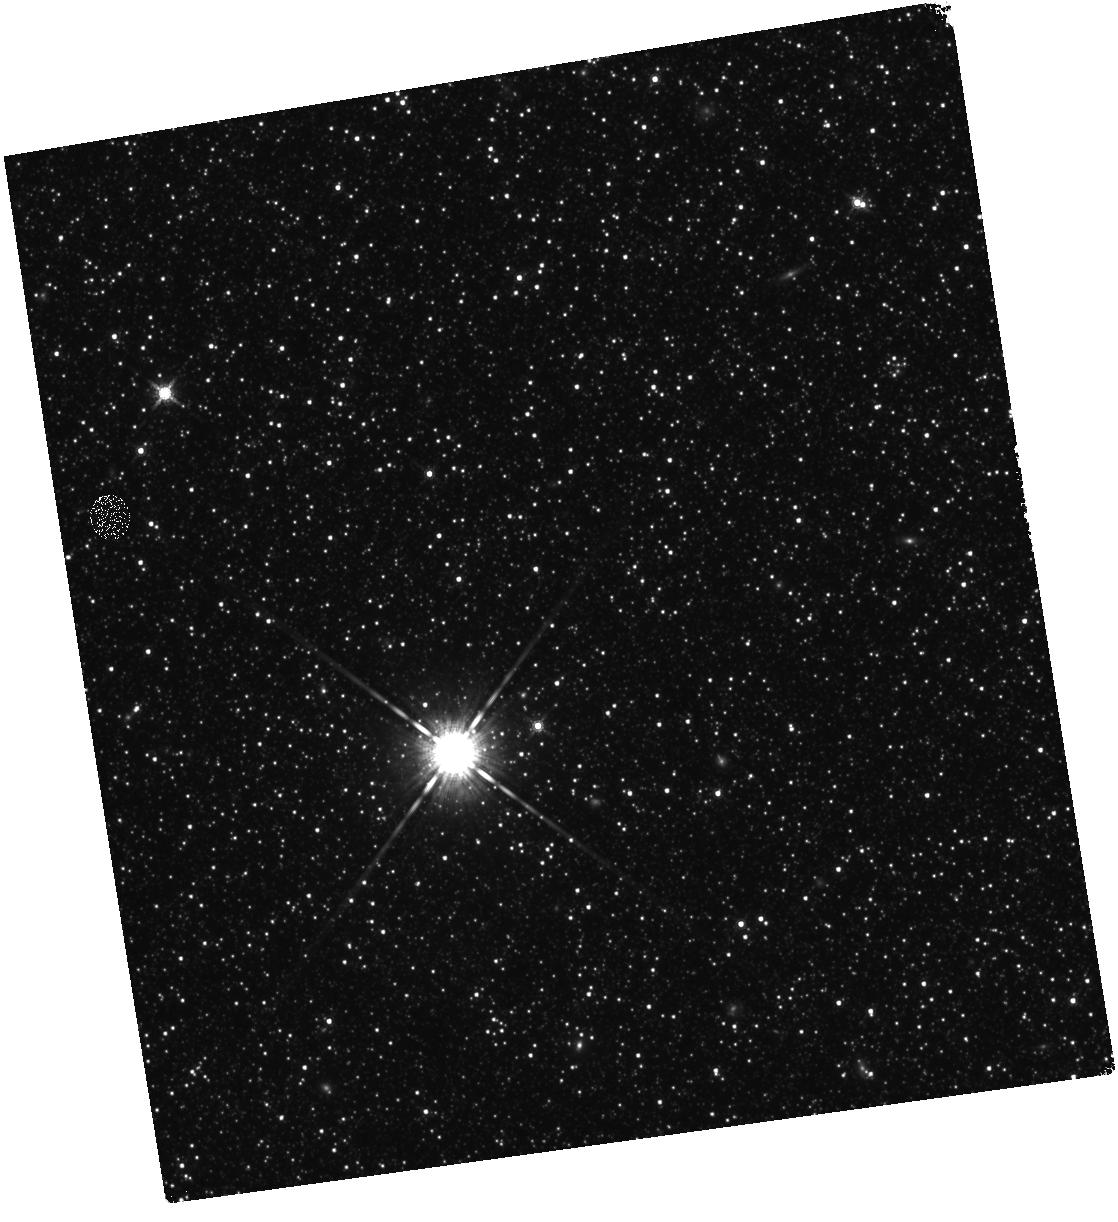
Target: M31-B18-F07-IR
Instrument: WFC3/IR
Filter: F160W
Exposure: 28 min
Observation ID: hst_12108_07_wfc3_ir_f160w_ibfj07

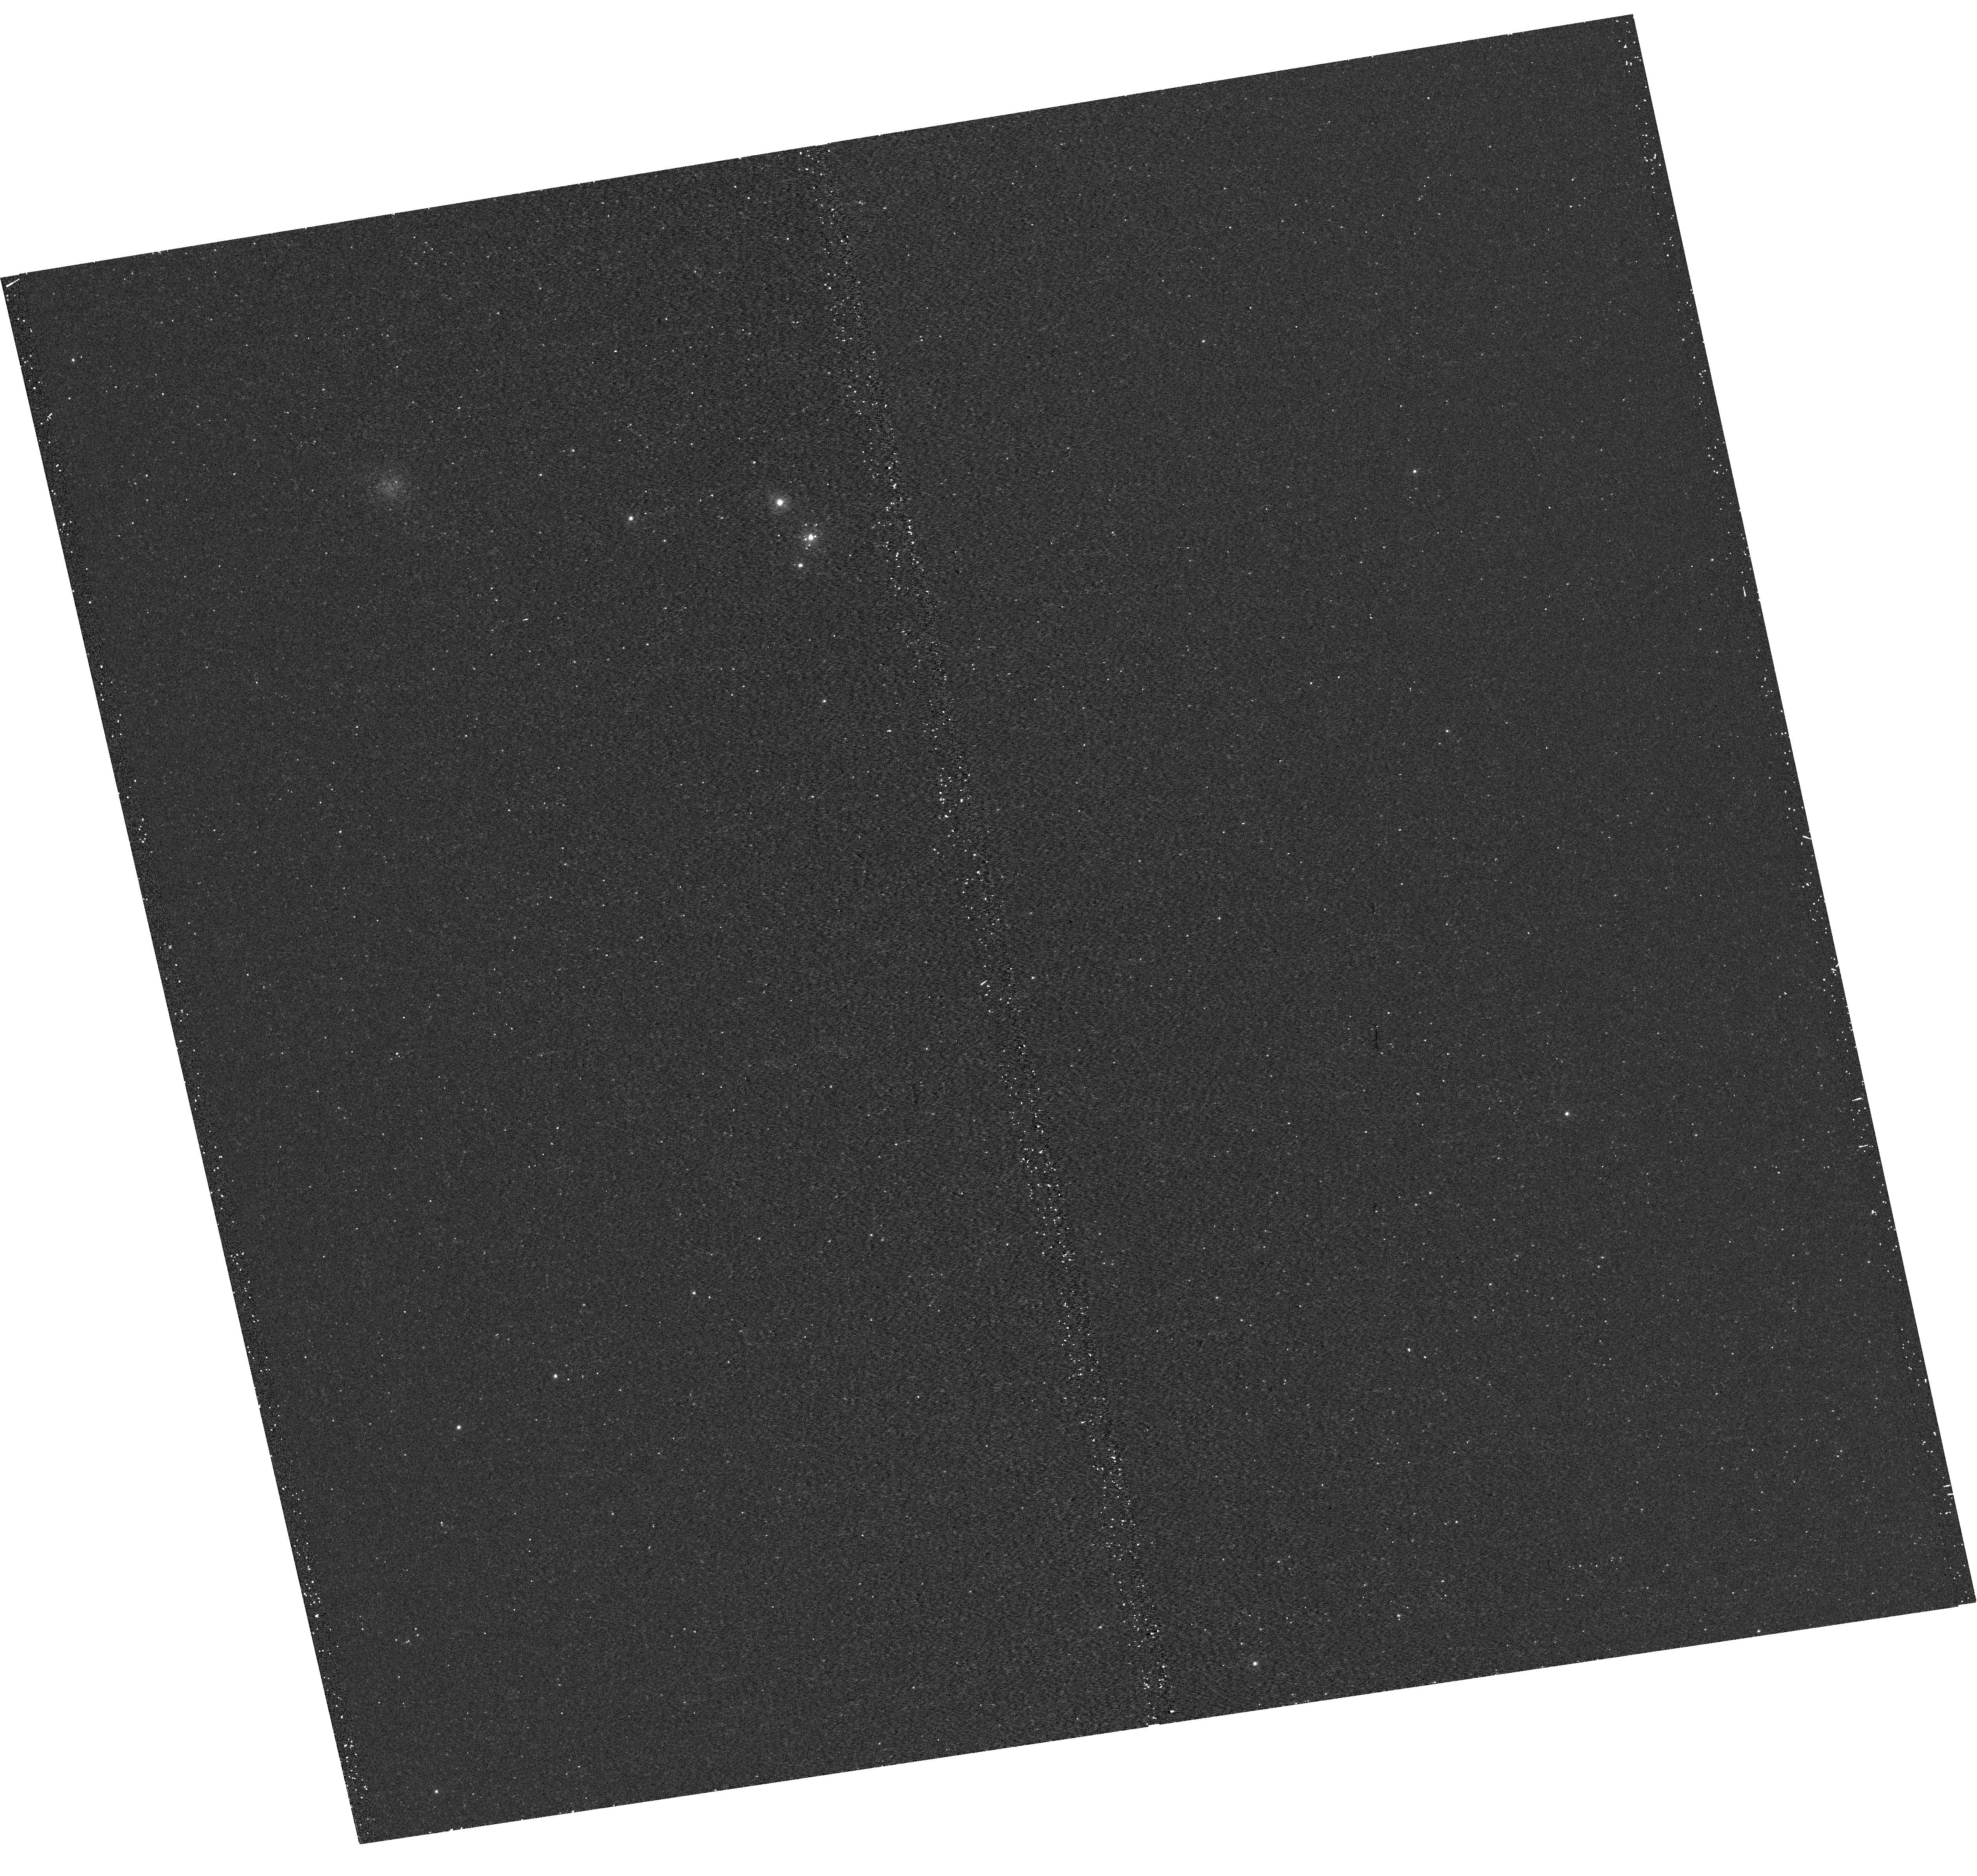
Target: M31-B18-F06-UVIS
Instrument: WFC3/UVIS
Filter: F275W
Exposure: 15 min
Observation ID: hst_12108_06_wfc3_uvis_f275w_ibfj06

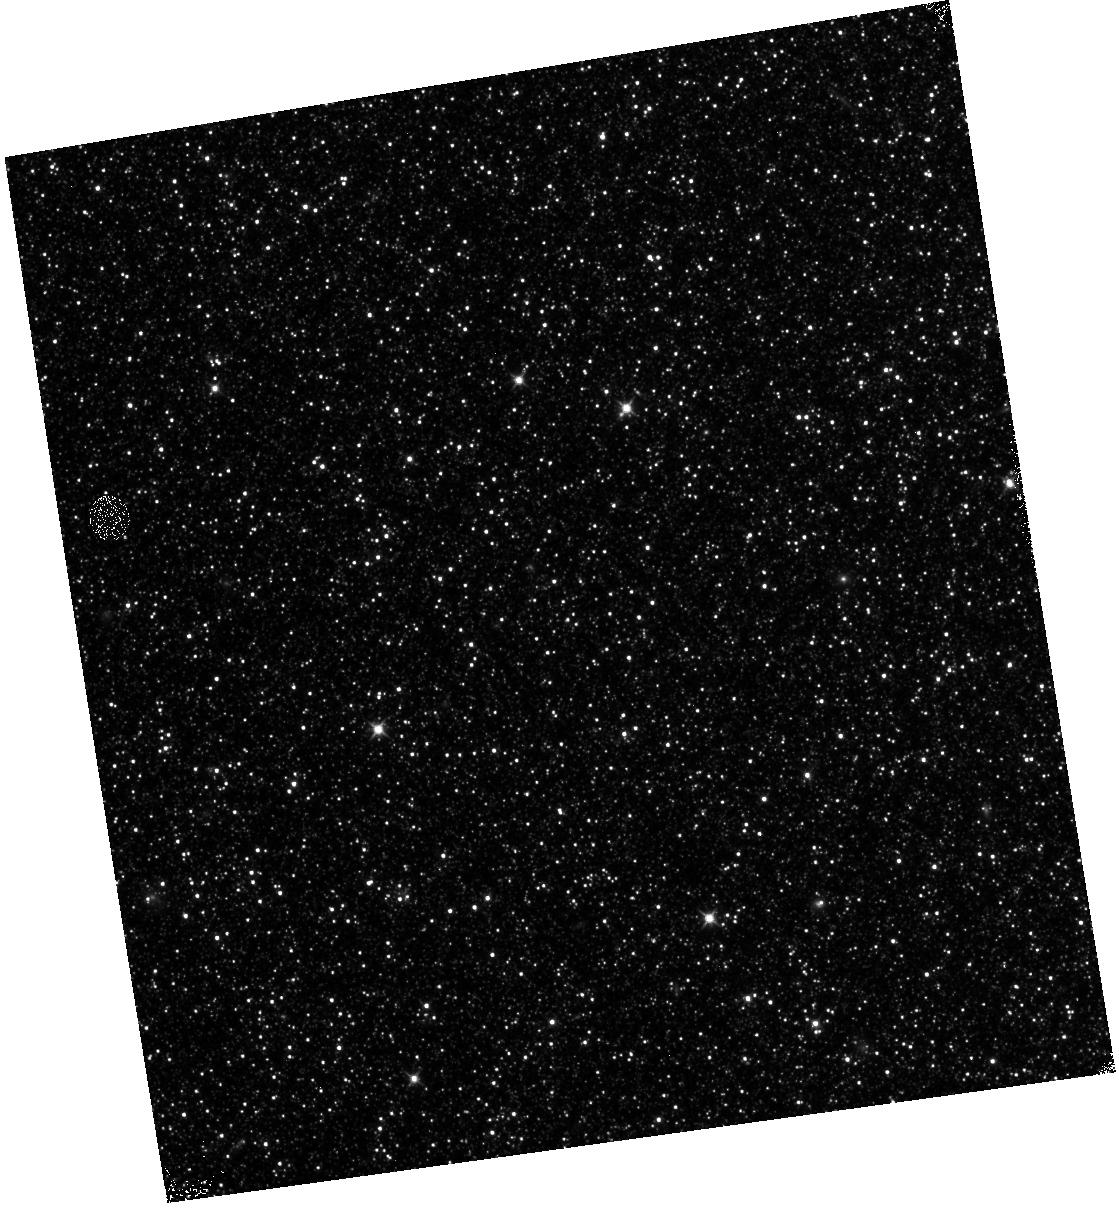
Target: M31-B18-F14-IR
Instrument: WFC3/IR
Filter: F110W
Exposure: 13 min
Observation ID: hst_12108_14_wfc3_ir_f110w_ibfj14

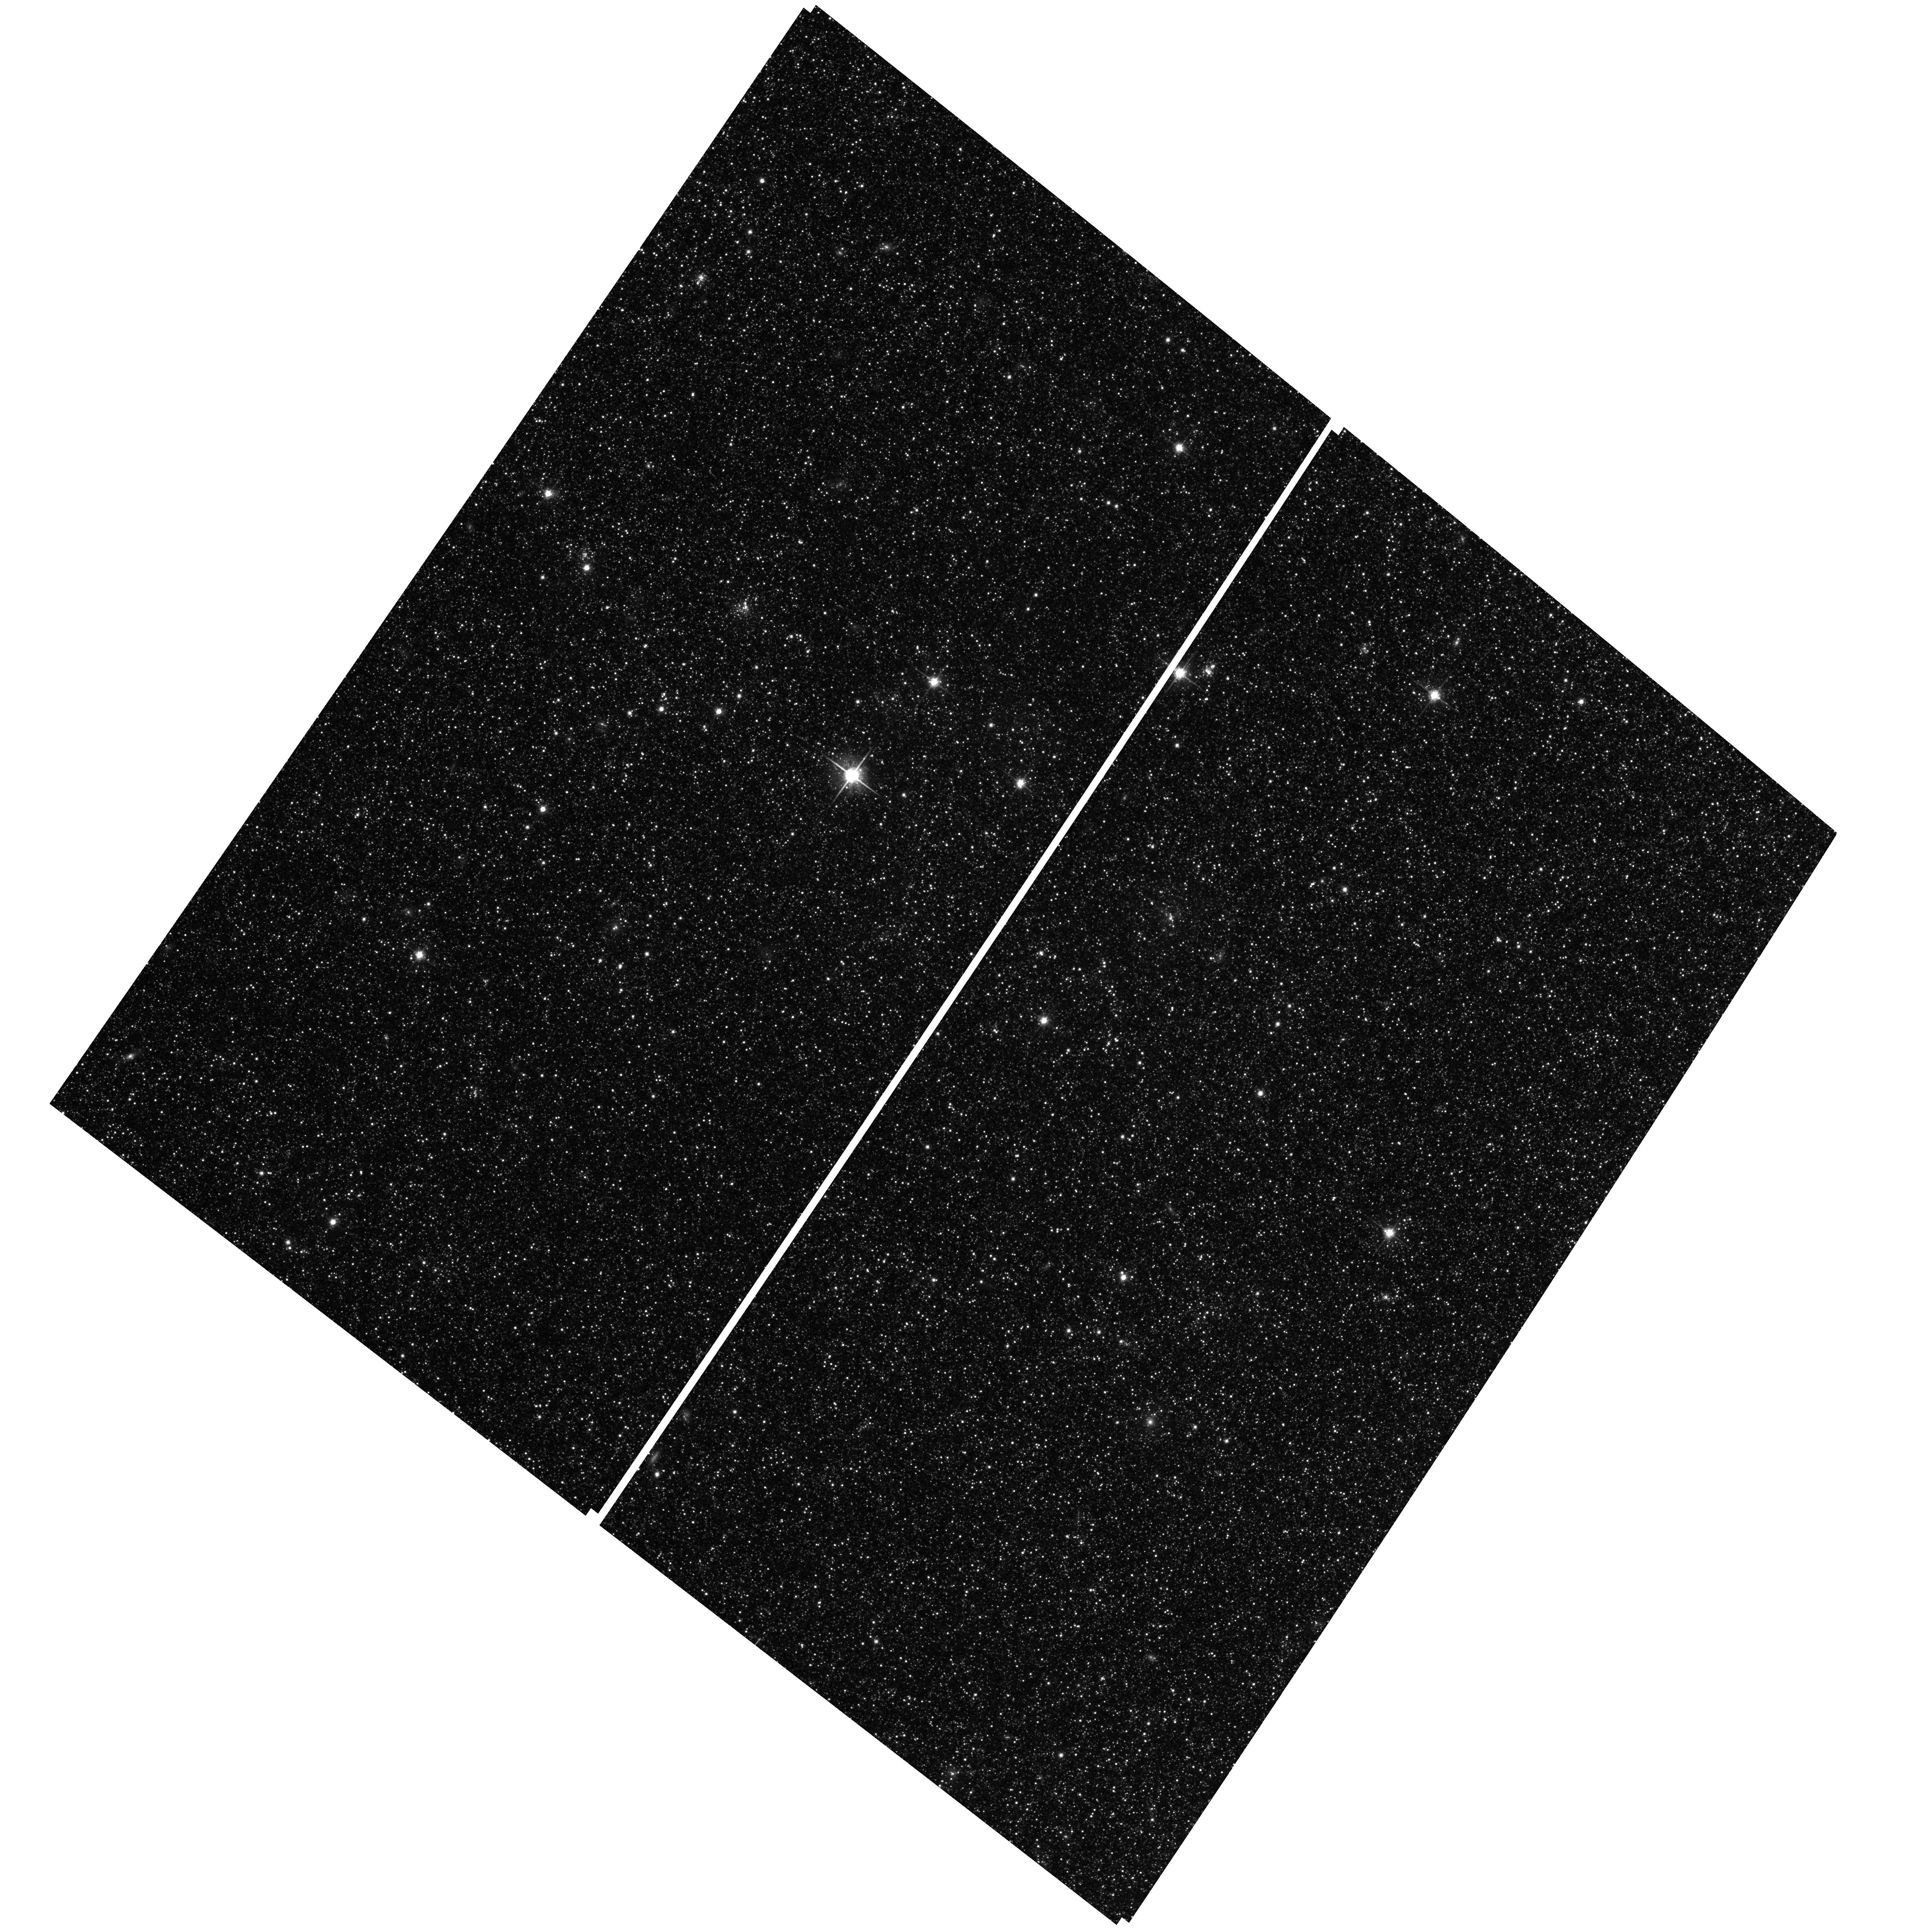
Target: M31-B18-F03-WFC
Instrument: ACS/WFC
Filter: F814W
Exposure: 25 min
Observation ID: hst_12108_06_acs_wfc_f814w_jbfj06

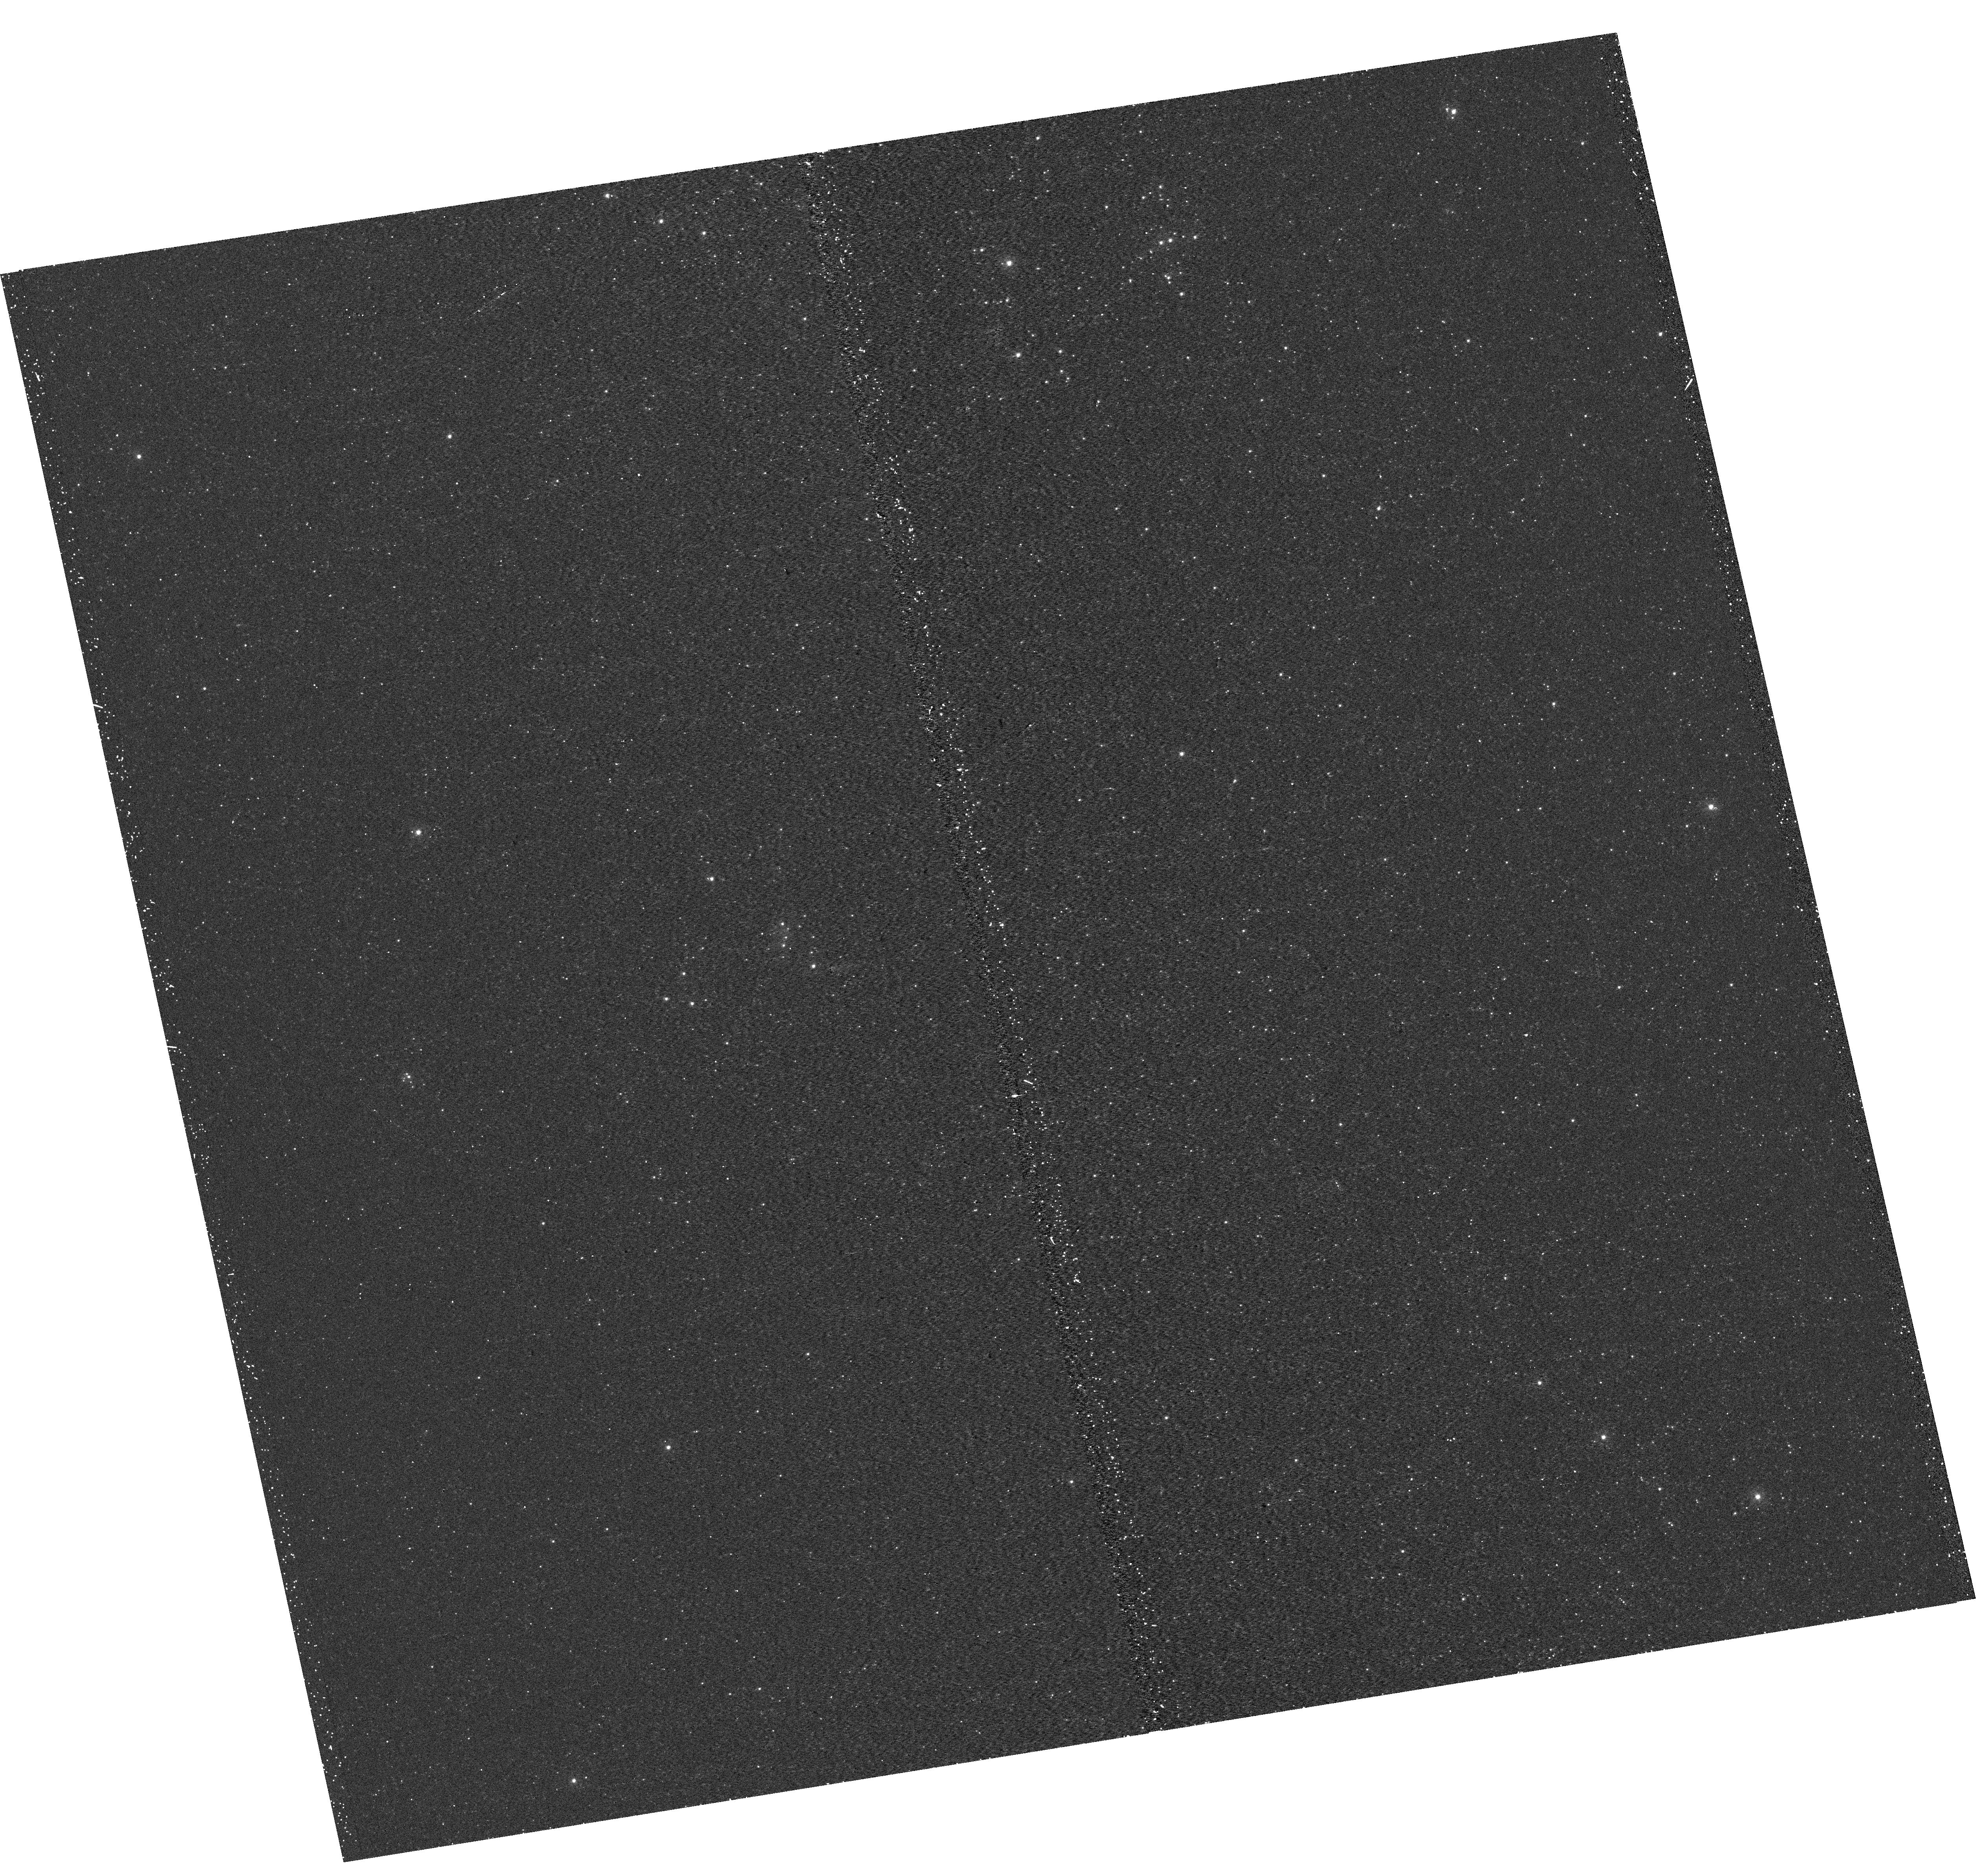
Target: M31-B18-F09-UVIS
Instrument: WFC3/UVIS
Filter: F275W
Exposure: 17 min
Observation ID: hst_12108_09_wfc3_uvis_f275w_ibfj09

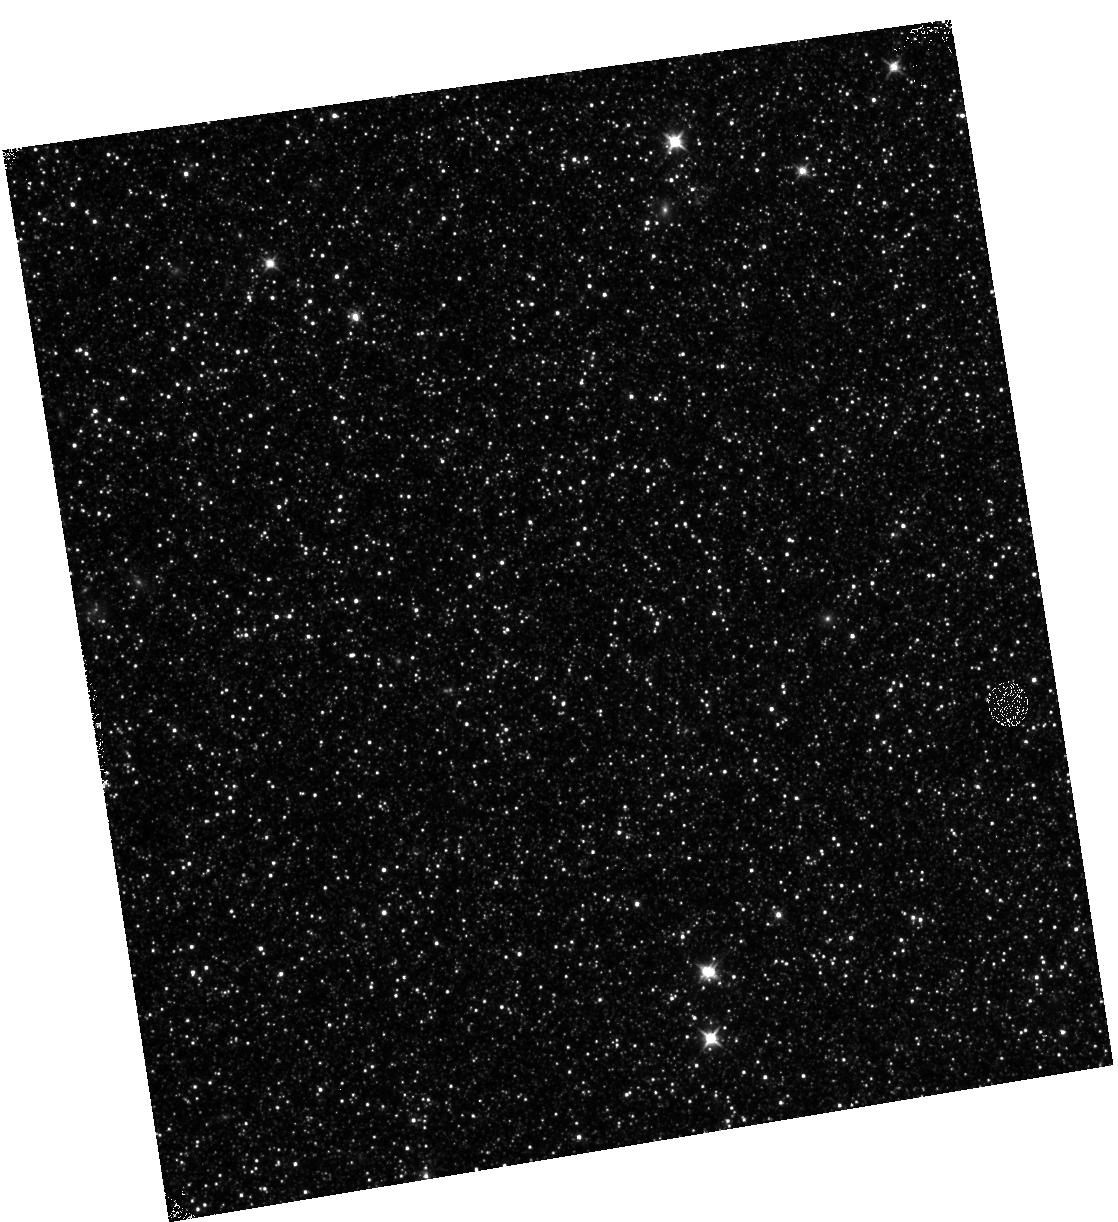
Target: M31-B18-F16-IR
Instrument: WFC3/IR
Filter: F110W
Exposure: 12 min
Observation ID: hst_12108_16_wfc3_ir_f110w_ibfj16

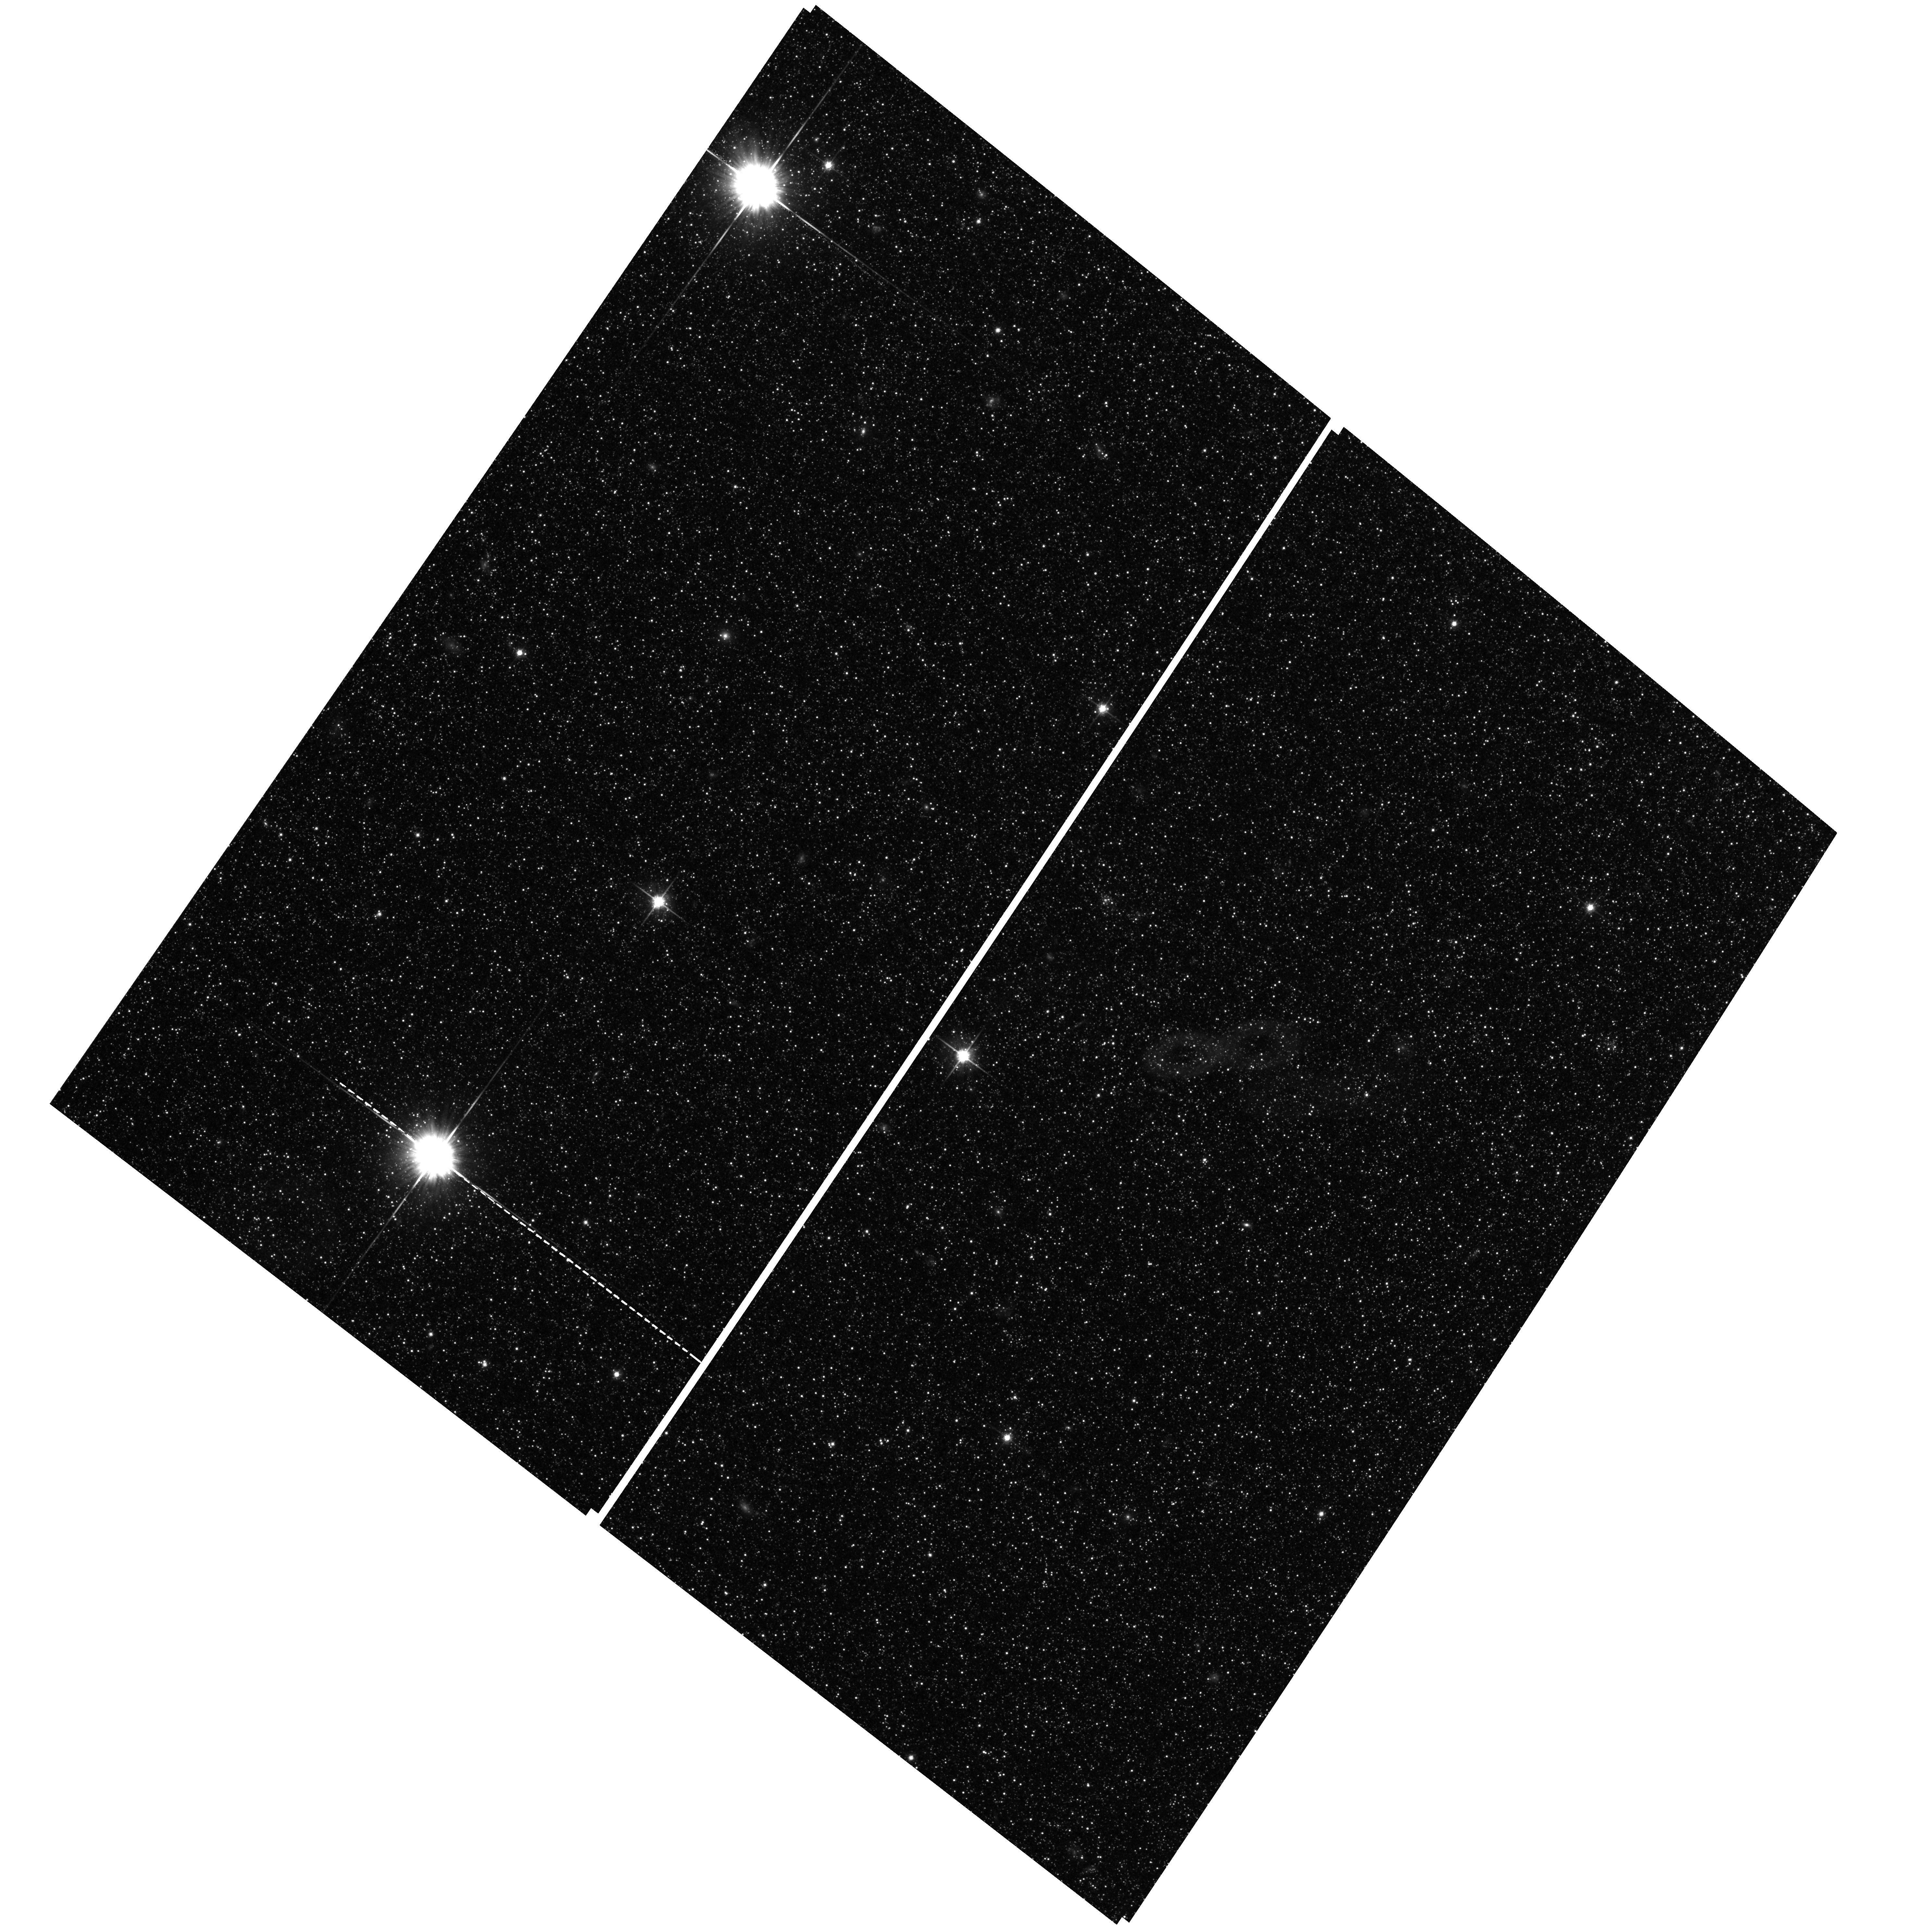
Target: M31-B18-F13-WFC
Instrument: ACS/WFC
Filter: F814W
Exposure: 25 min
Observation ID: hst_12108_16_acs_wfc_f814w_jbfj16

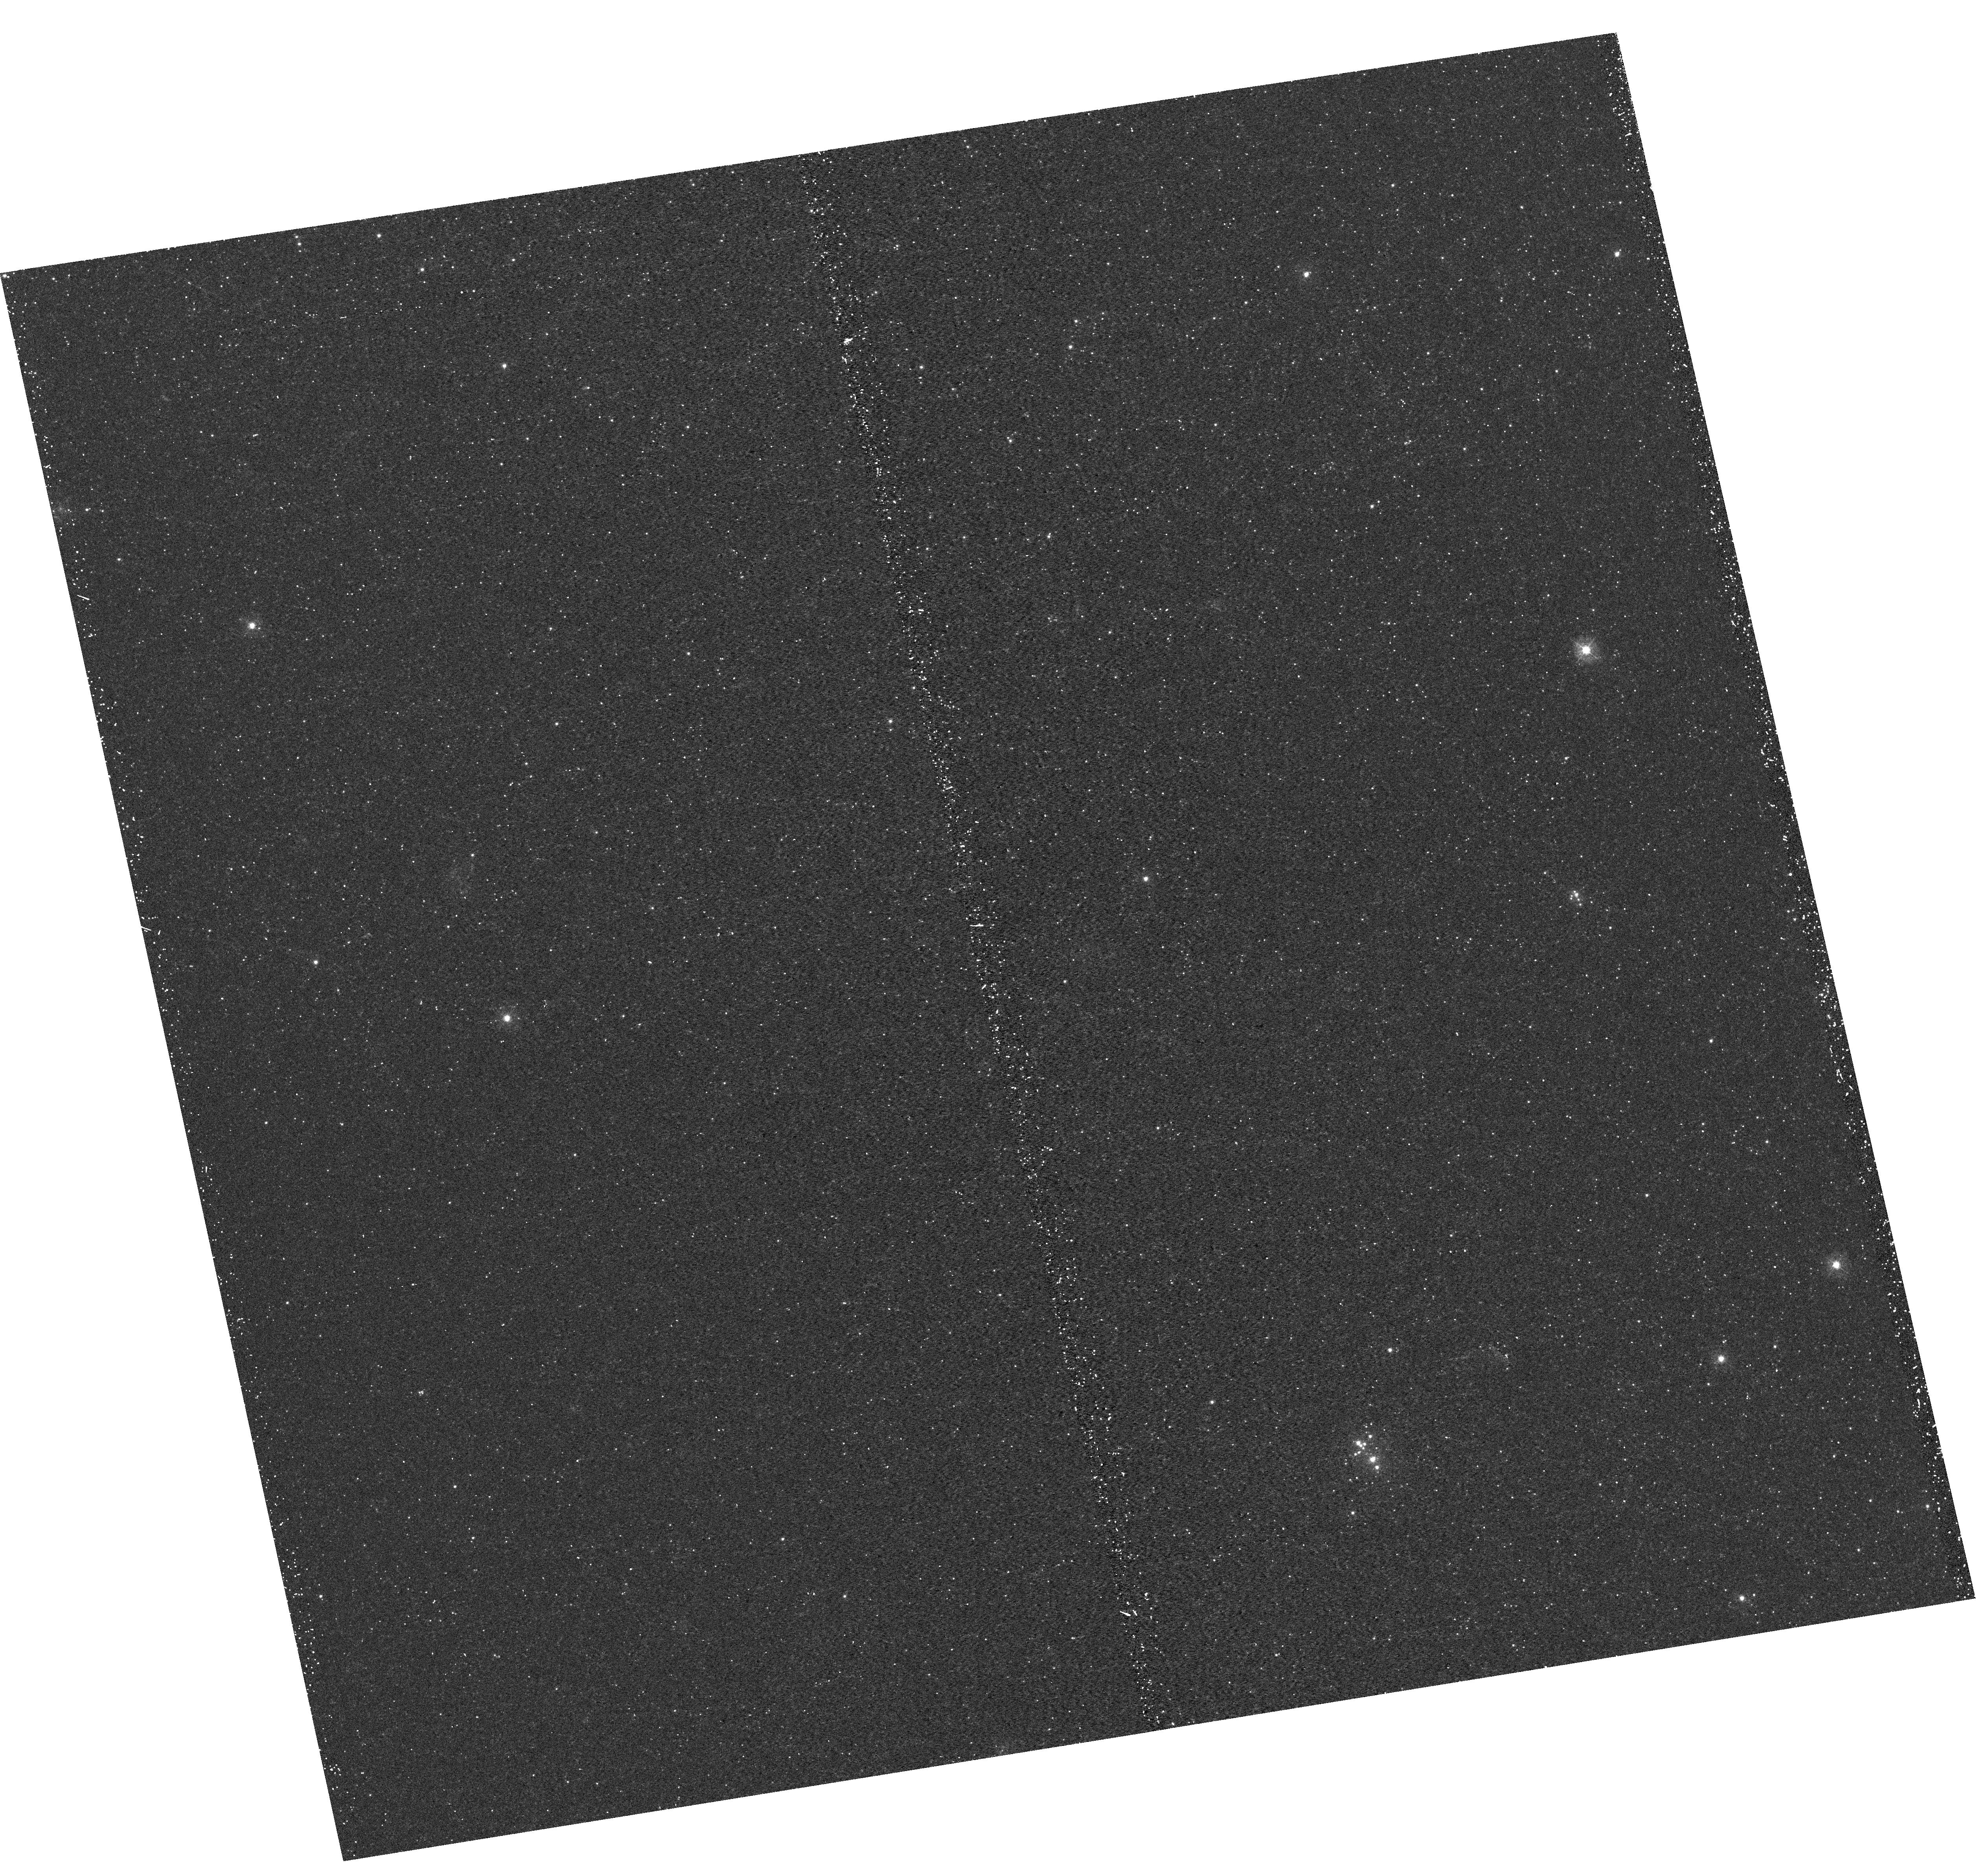
Target: M31-B18-F08-UVIS
Instrument: WFC3/UVIS
Filter: F336W
Exposure: 22 min
Observation ID: hst_12108_08_wfc3_uvis_f336w_ibfj08

A Panchromatic Hubble Andromeda Treasury - I (PI: Dalcanton, Julianne)

We propose to image the north east quadrant of M31 to deep limits in the UV, optical, and near-IR. HST imaging should resolve the galaxy into more than 100 million stars, all with common distances and foreground extinctions. UV through NIR stellar photometry (F275W, F336W with WFC3/UVIS, F475W and F814W with ACS/WFC, and F110W and F160W with WFC3/NIR) will provide effective temperatures for a wide range of spectral types, while simultaneously mapping M31's extinction. Our central science drivers are to: understand high-mass variations in the stellar IMF as a function of SFR intensity and metallicity; capture the spatially-resolved star formation history of M31; study a vast sample of stellar clusters with a range of ages and metallicities. These are central to understanding stellar evolution and clustered star formation; constraining ISM energetics; and understanding the counterparts and environments of transient objects (novae, SNe, variable stars, x-ray sources, etc.). As its legacy, this survey adds M31 to the Milky Way and Magellanic Clouds as a fundamental calibrator of stellar evolution and star-formation processes for understanding the stellar populations of distant galaxies. Effective exposure times are 977s in F275W, 1368s in F336W, 4040s in F475W, 4042s in F814W, 699s in F110W, and 1796s in F160W, including short exposures to avoid saturation of bright sources. These depths will produce photon-limited images in the UV. Images will be crowding-limited in the optical and NIR, but will reach below the red clump at all radii. The images will reach the Nyquist sampling limit in F160W, F475W, and F814W.